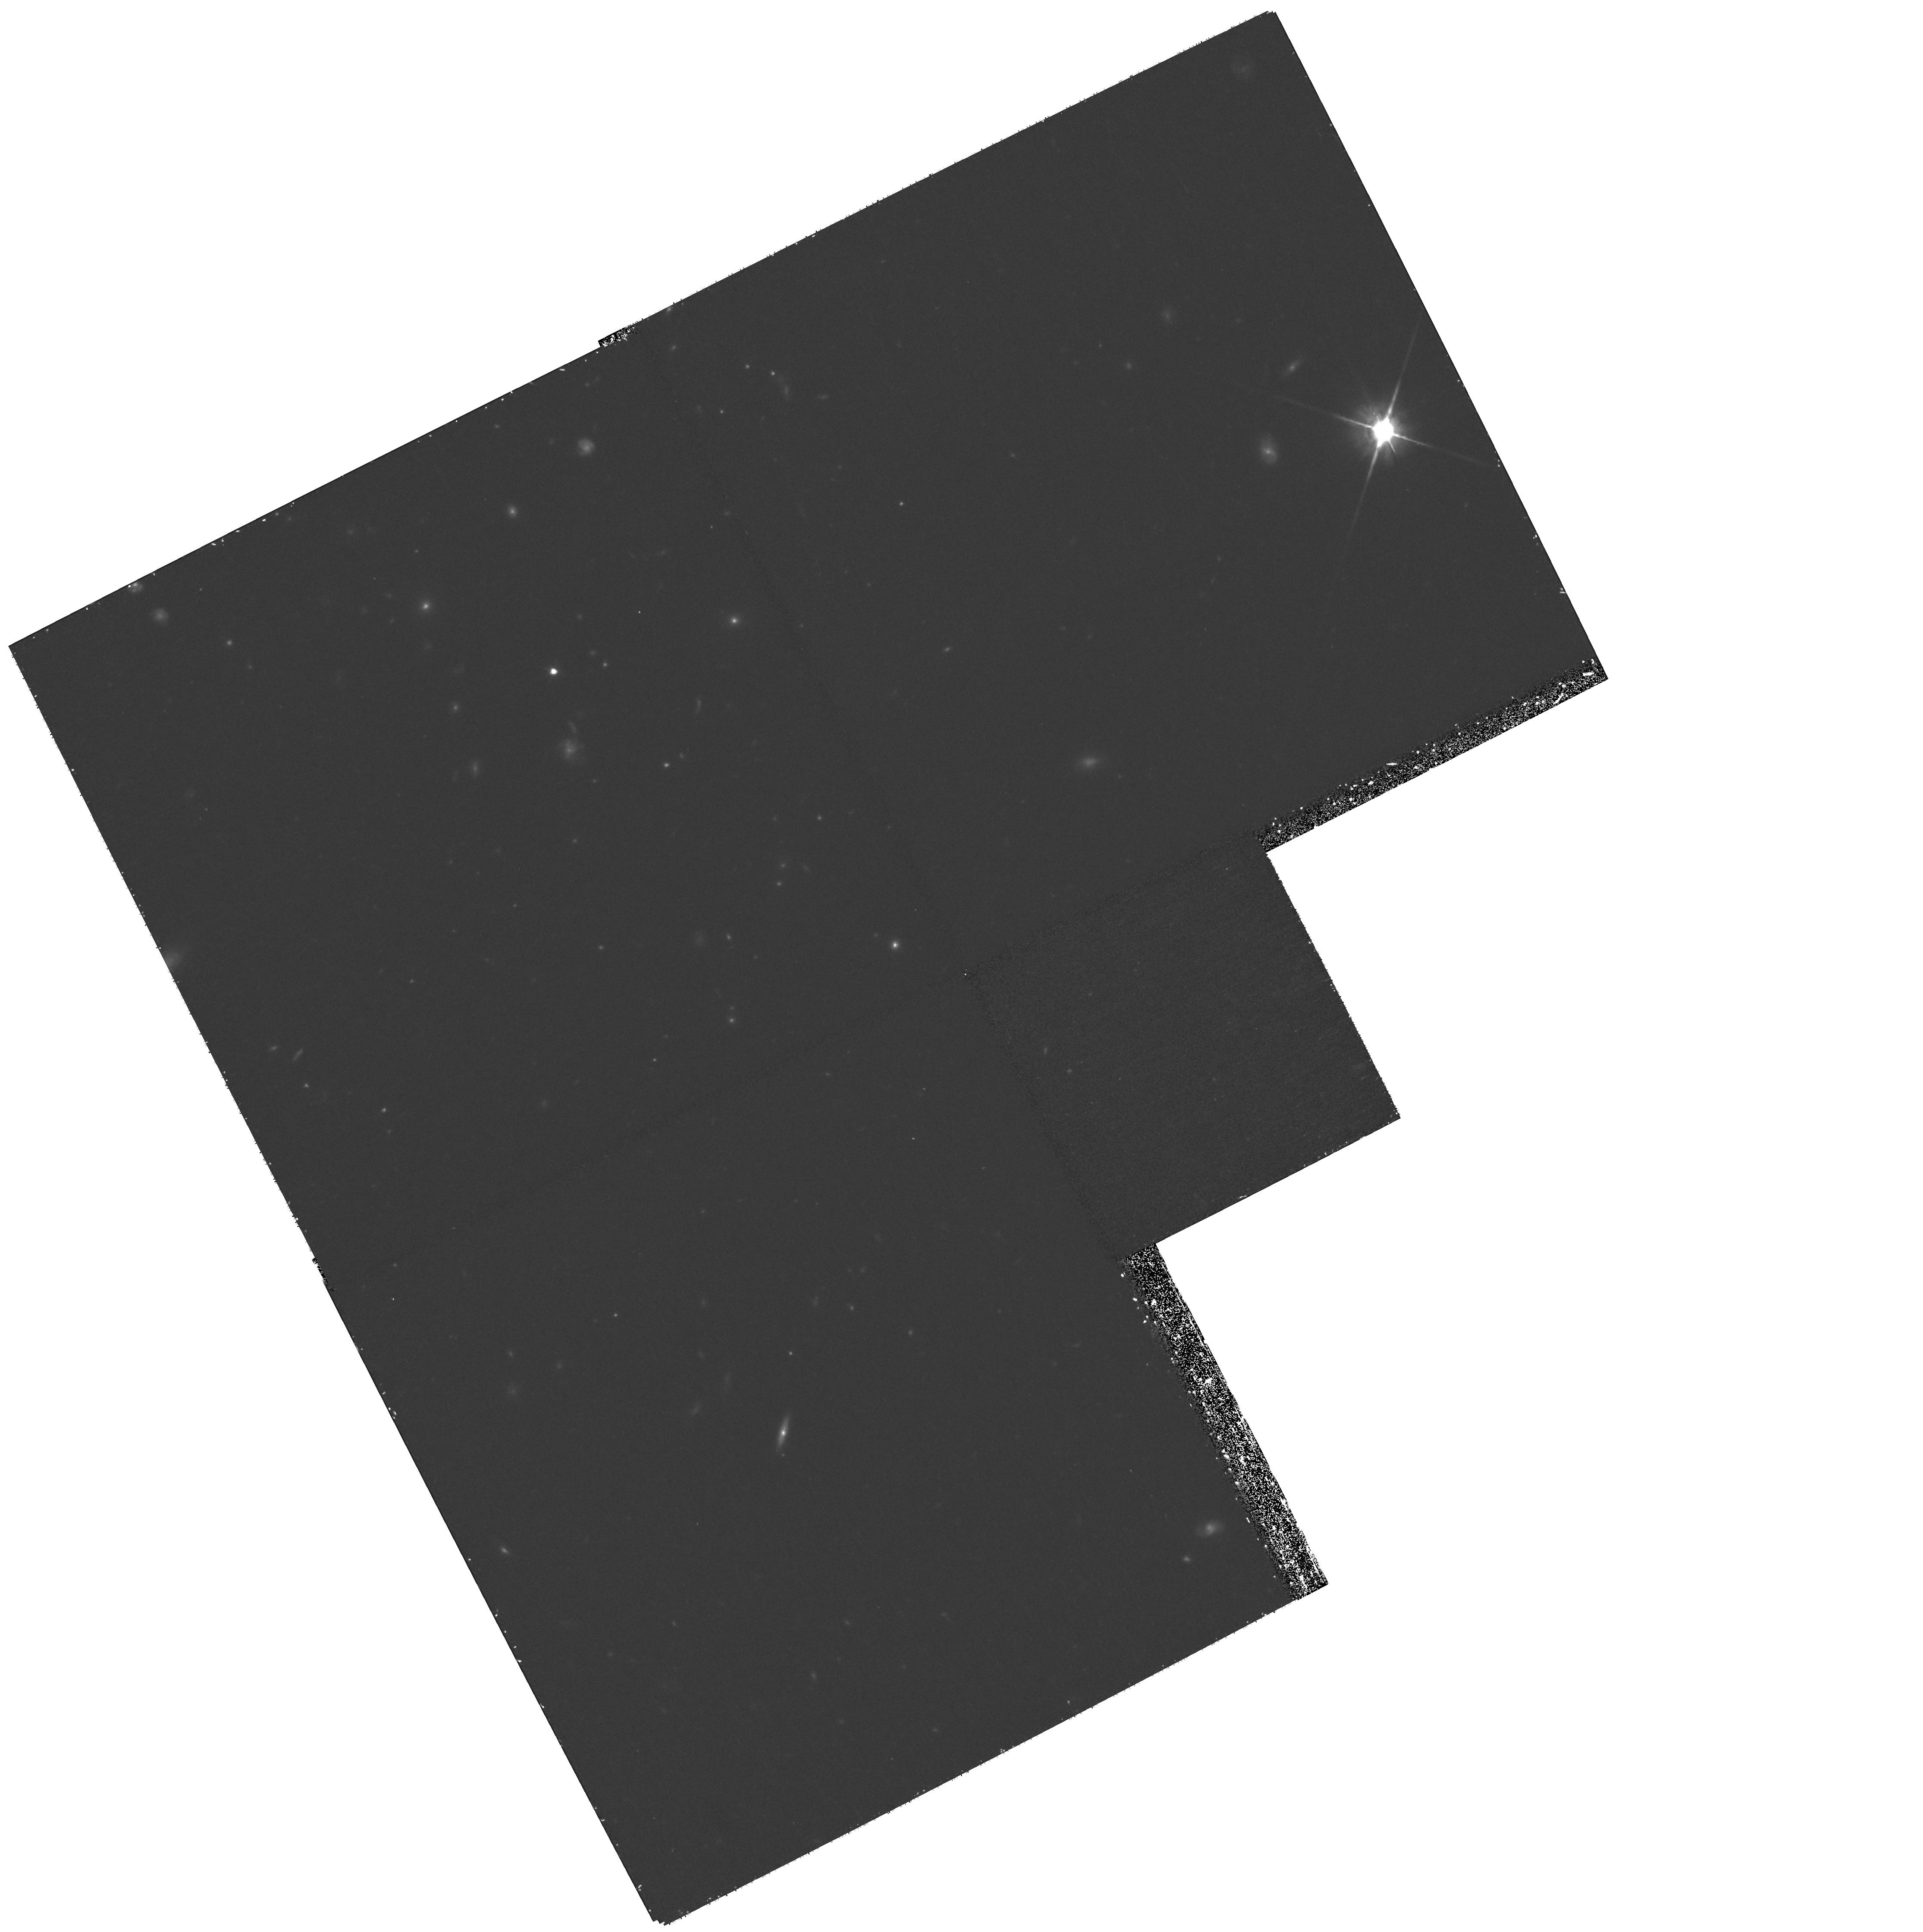
Target: GAL-022936+002507
Instrument: WFPC2/PC
Filter: F814W
Exposure: 1.2 h
Observation ID: hst_11206_13_wfpc2_pc_f814w_ua1i13

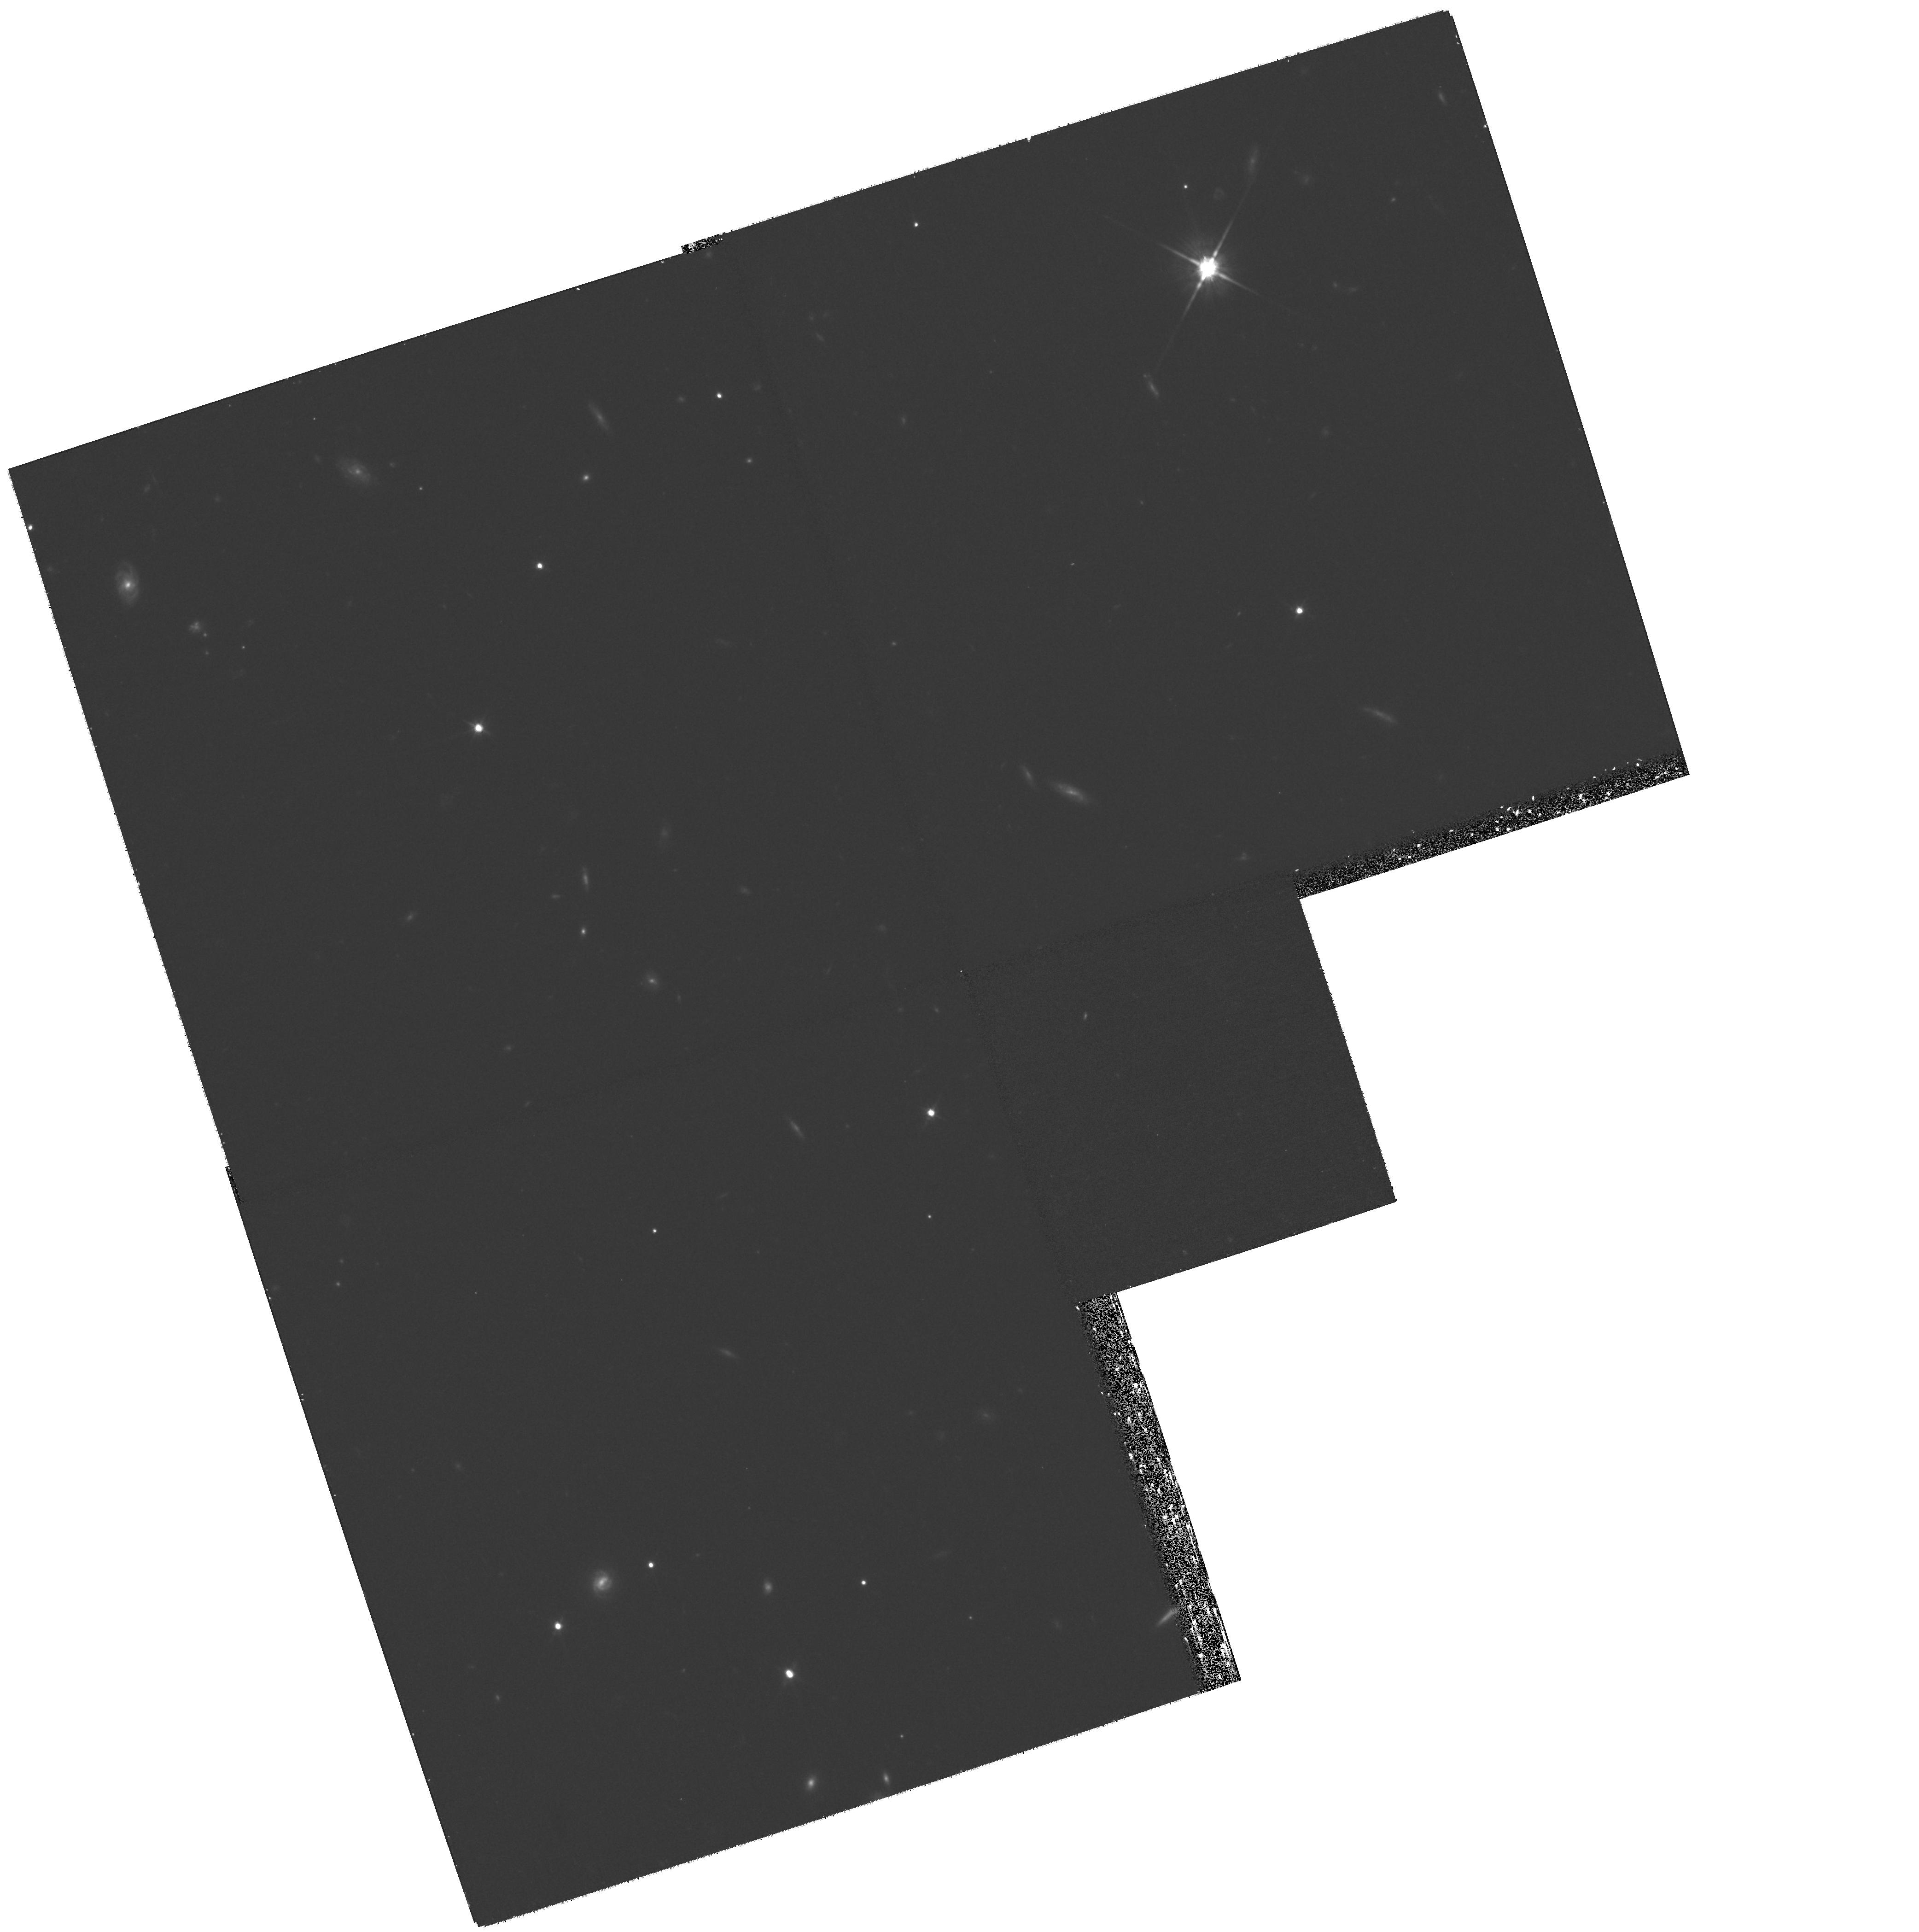
Target: GAL-233347+000532
Instrument: WFPC2/PC
Filter: F814W
Exposure: 1.2 h
Observation ID: hst_11206_08_wfpc2_pc_f814w_ua1i08

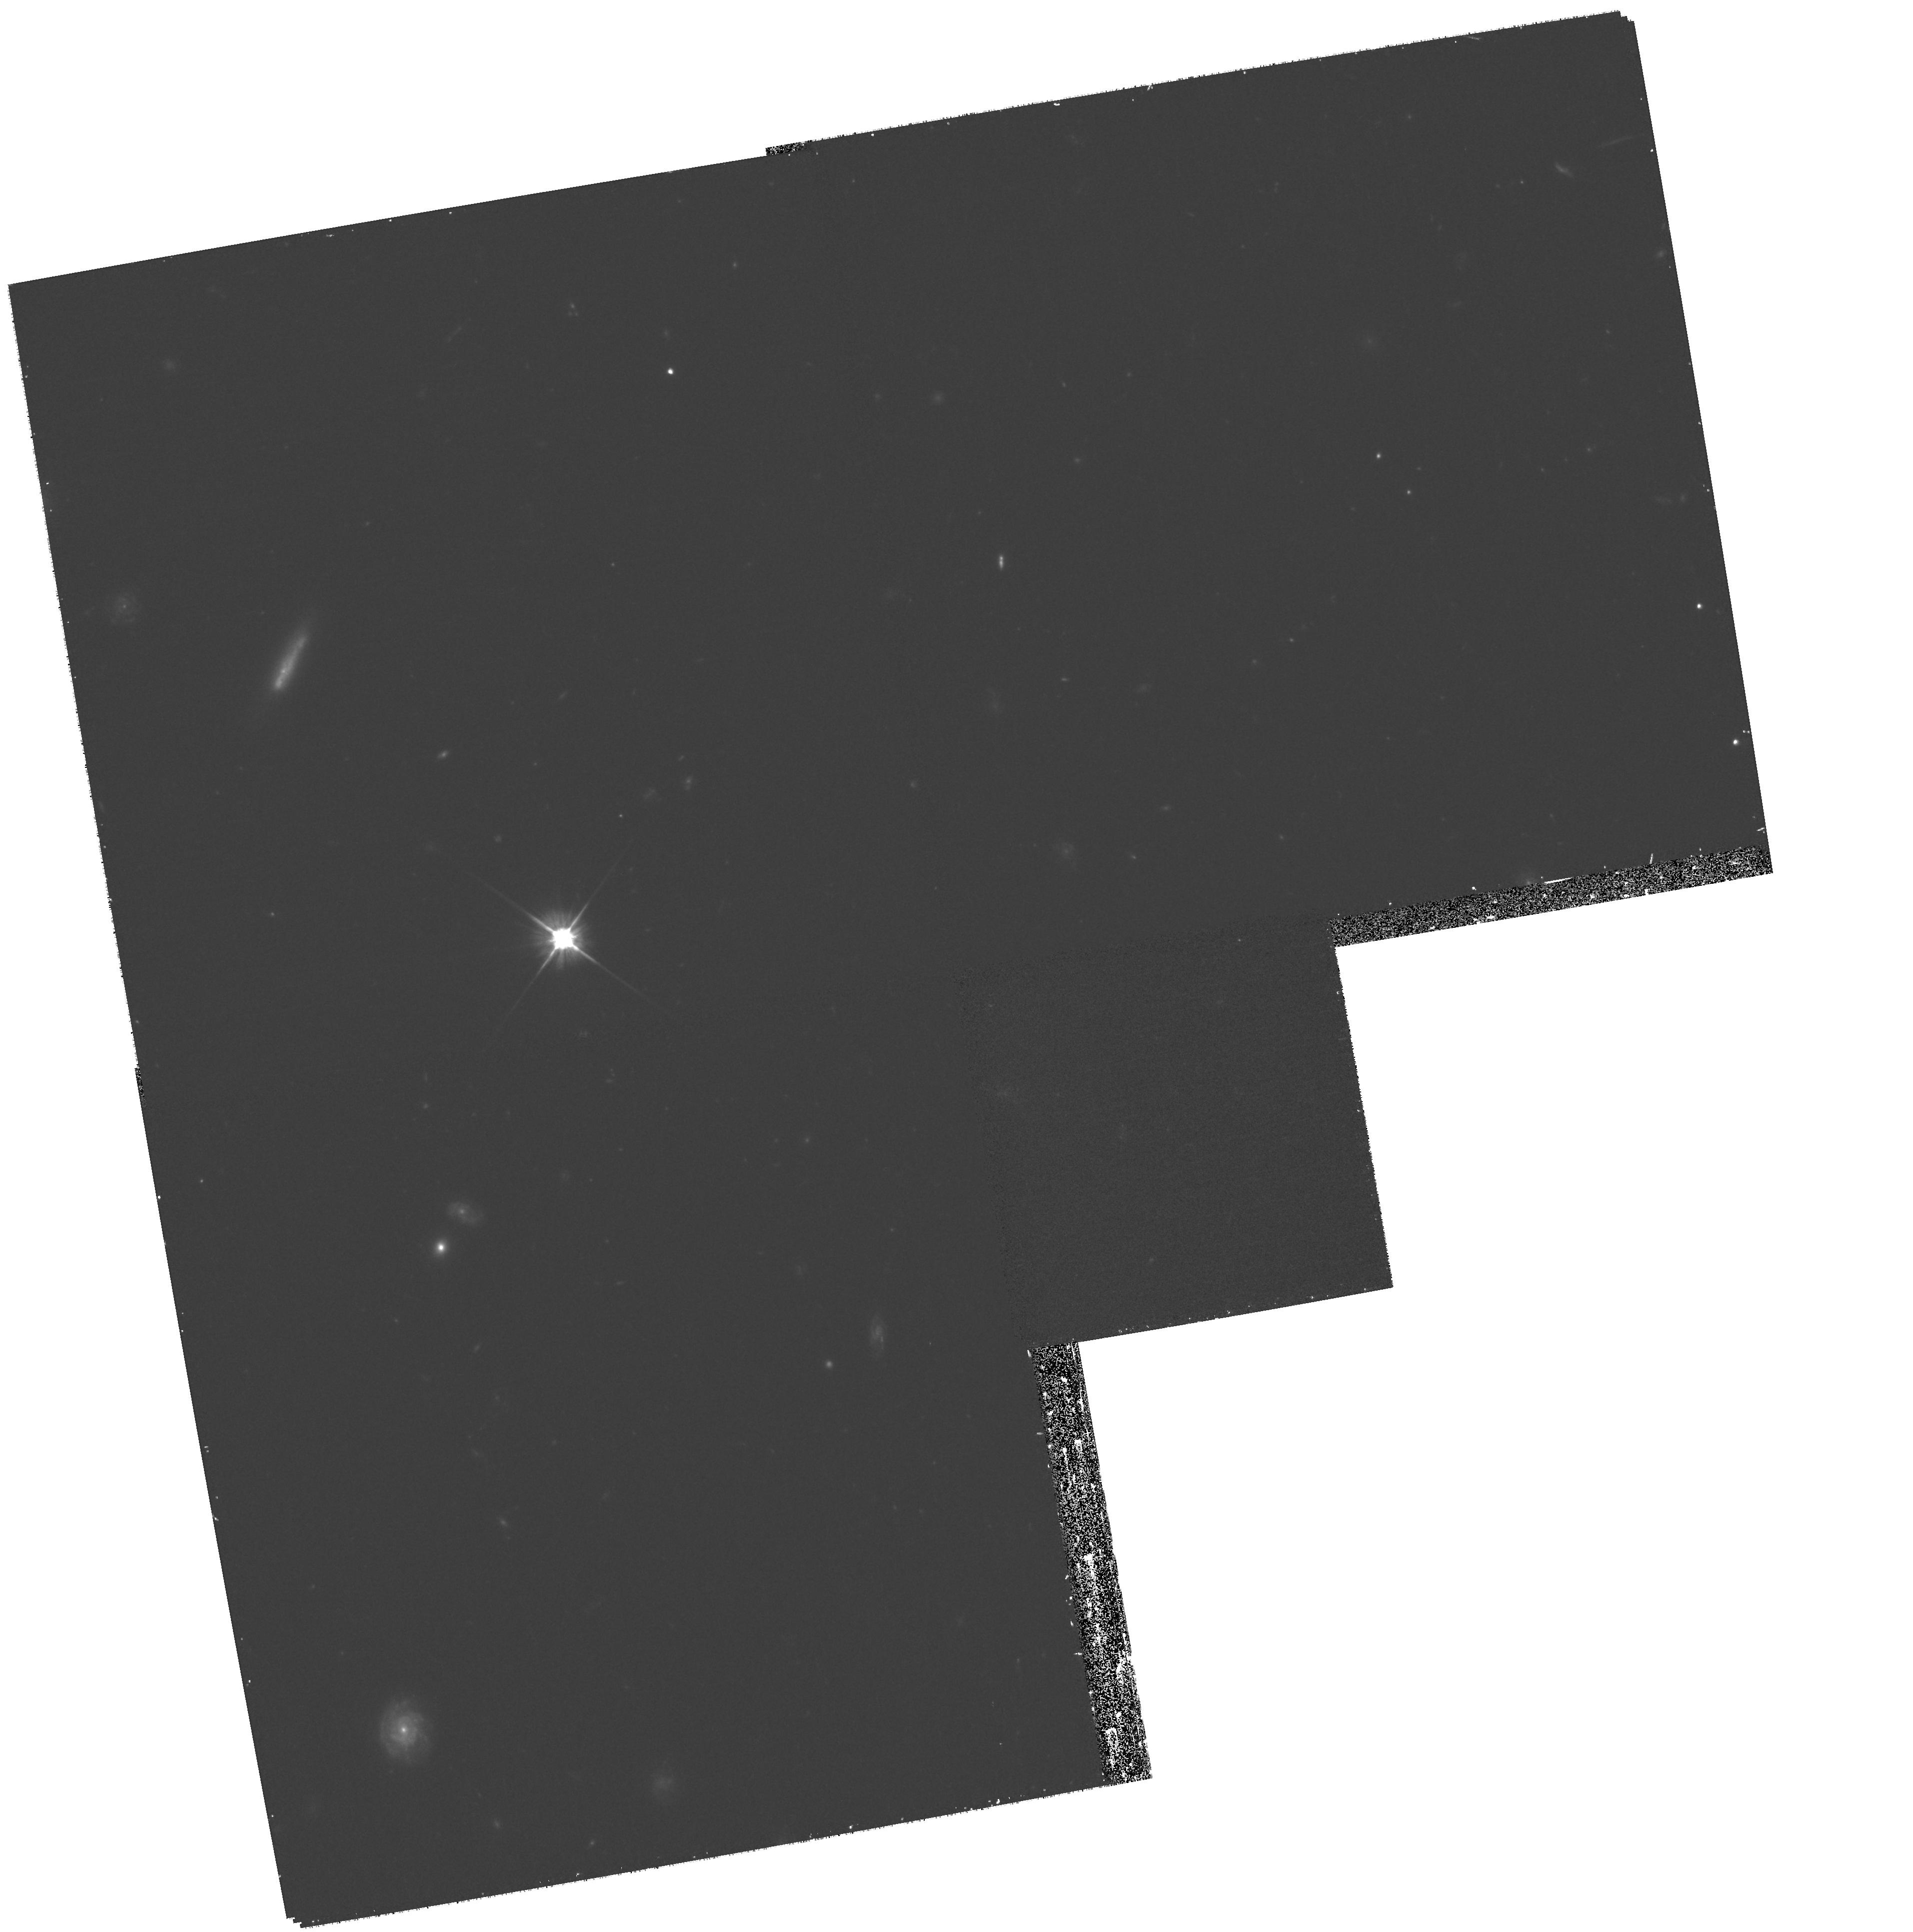
Target: GAL-141722+523937
Instrument: WFPC2/PC
Filter: F606W
Exposure: 32 min
Observation ID: hst_11206_01_wfpc2_pc_f606w_ua1i01

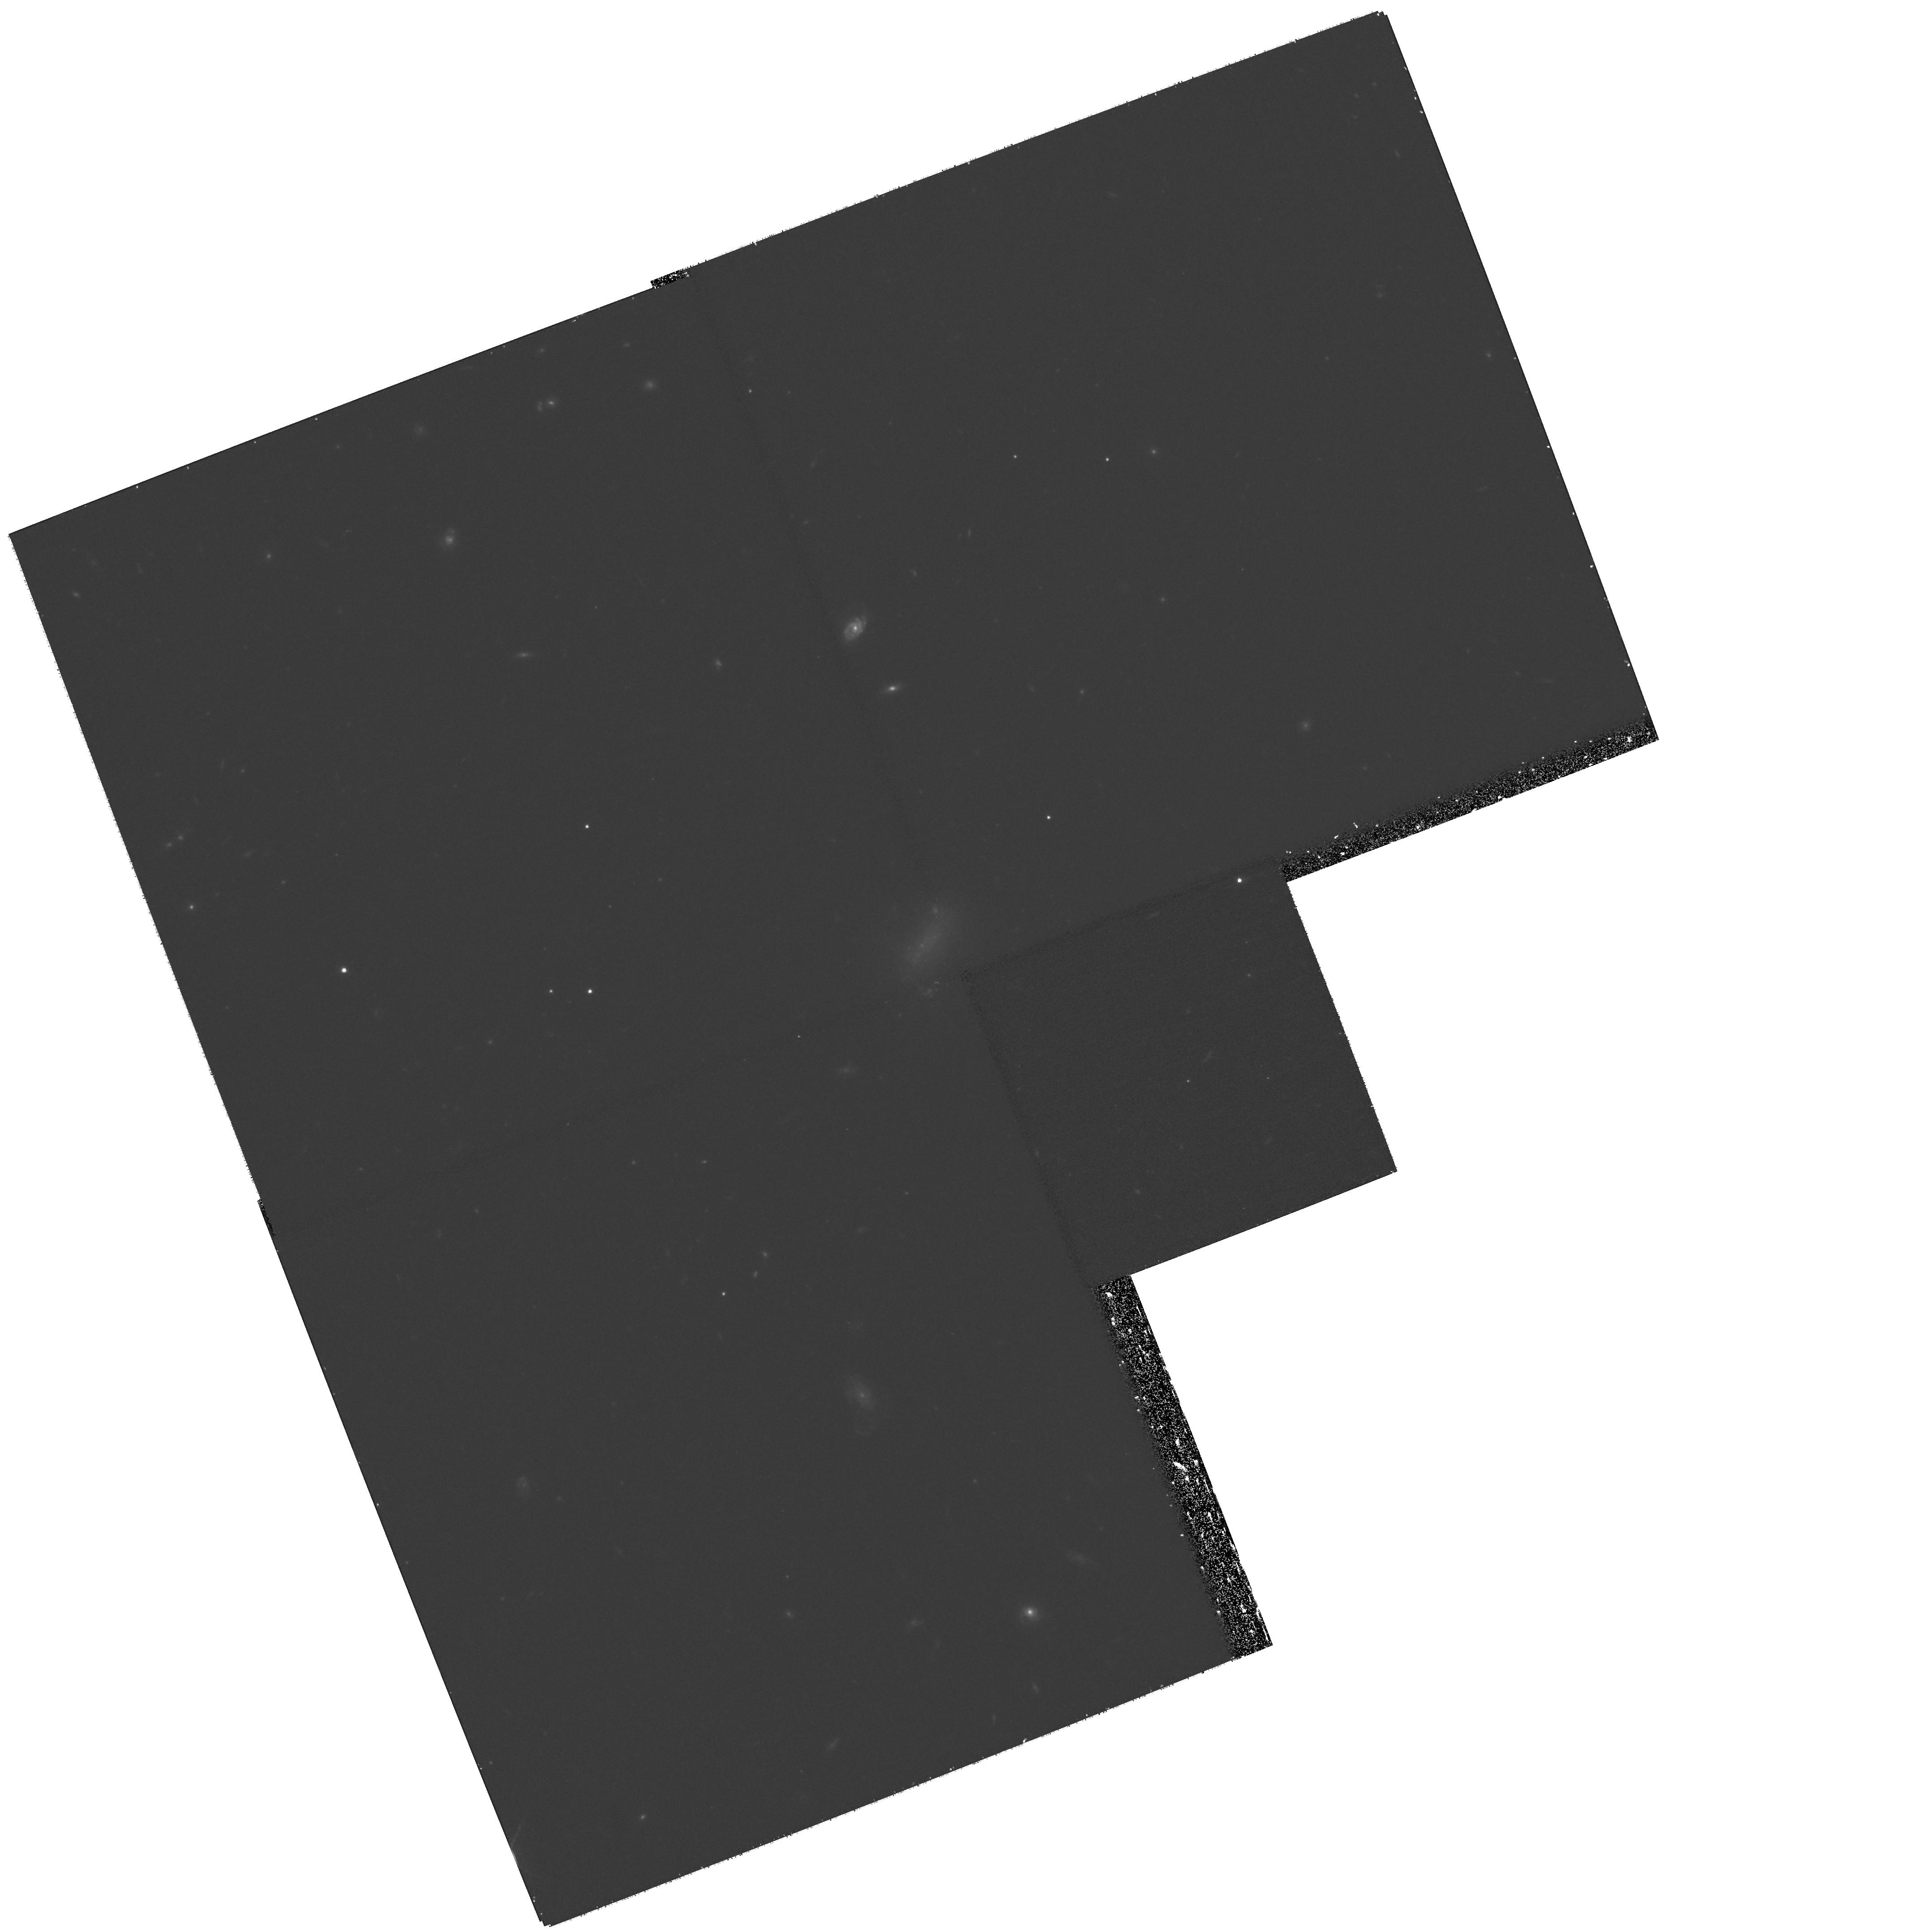
Target: GAL-023031+002317
Instrument: WFPC2/PC
Filter: F814W
Exposure: 1.2 h
Observation ID: hst_11206_12_wfpc2_pc_f814w_ua1i12

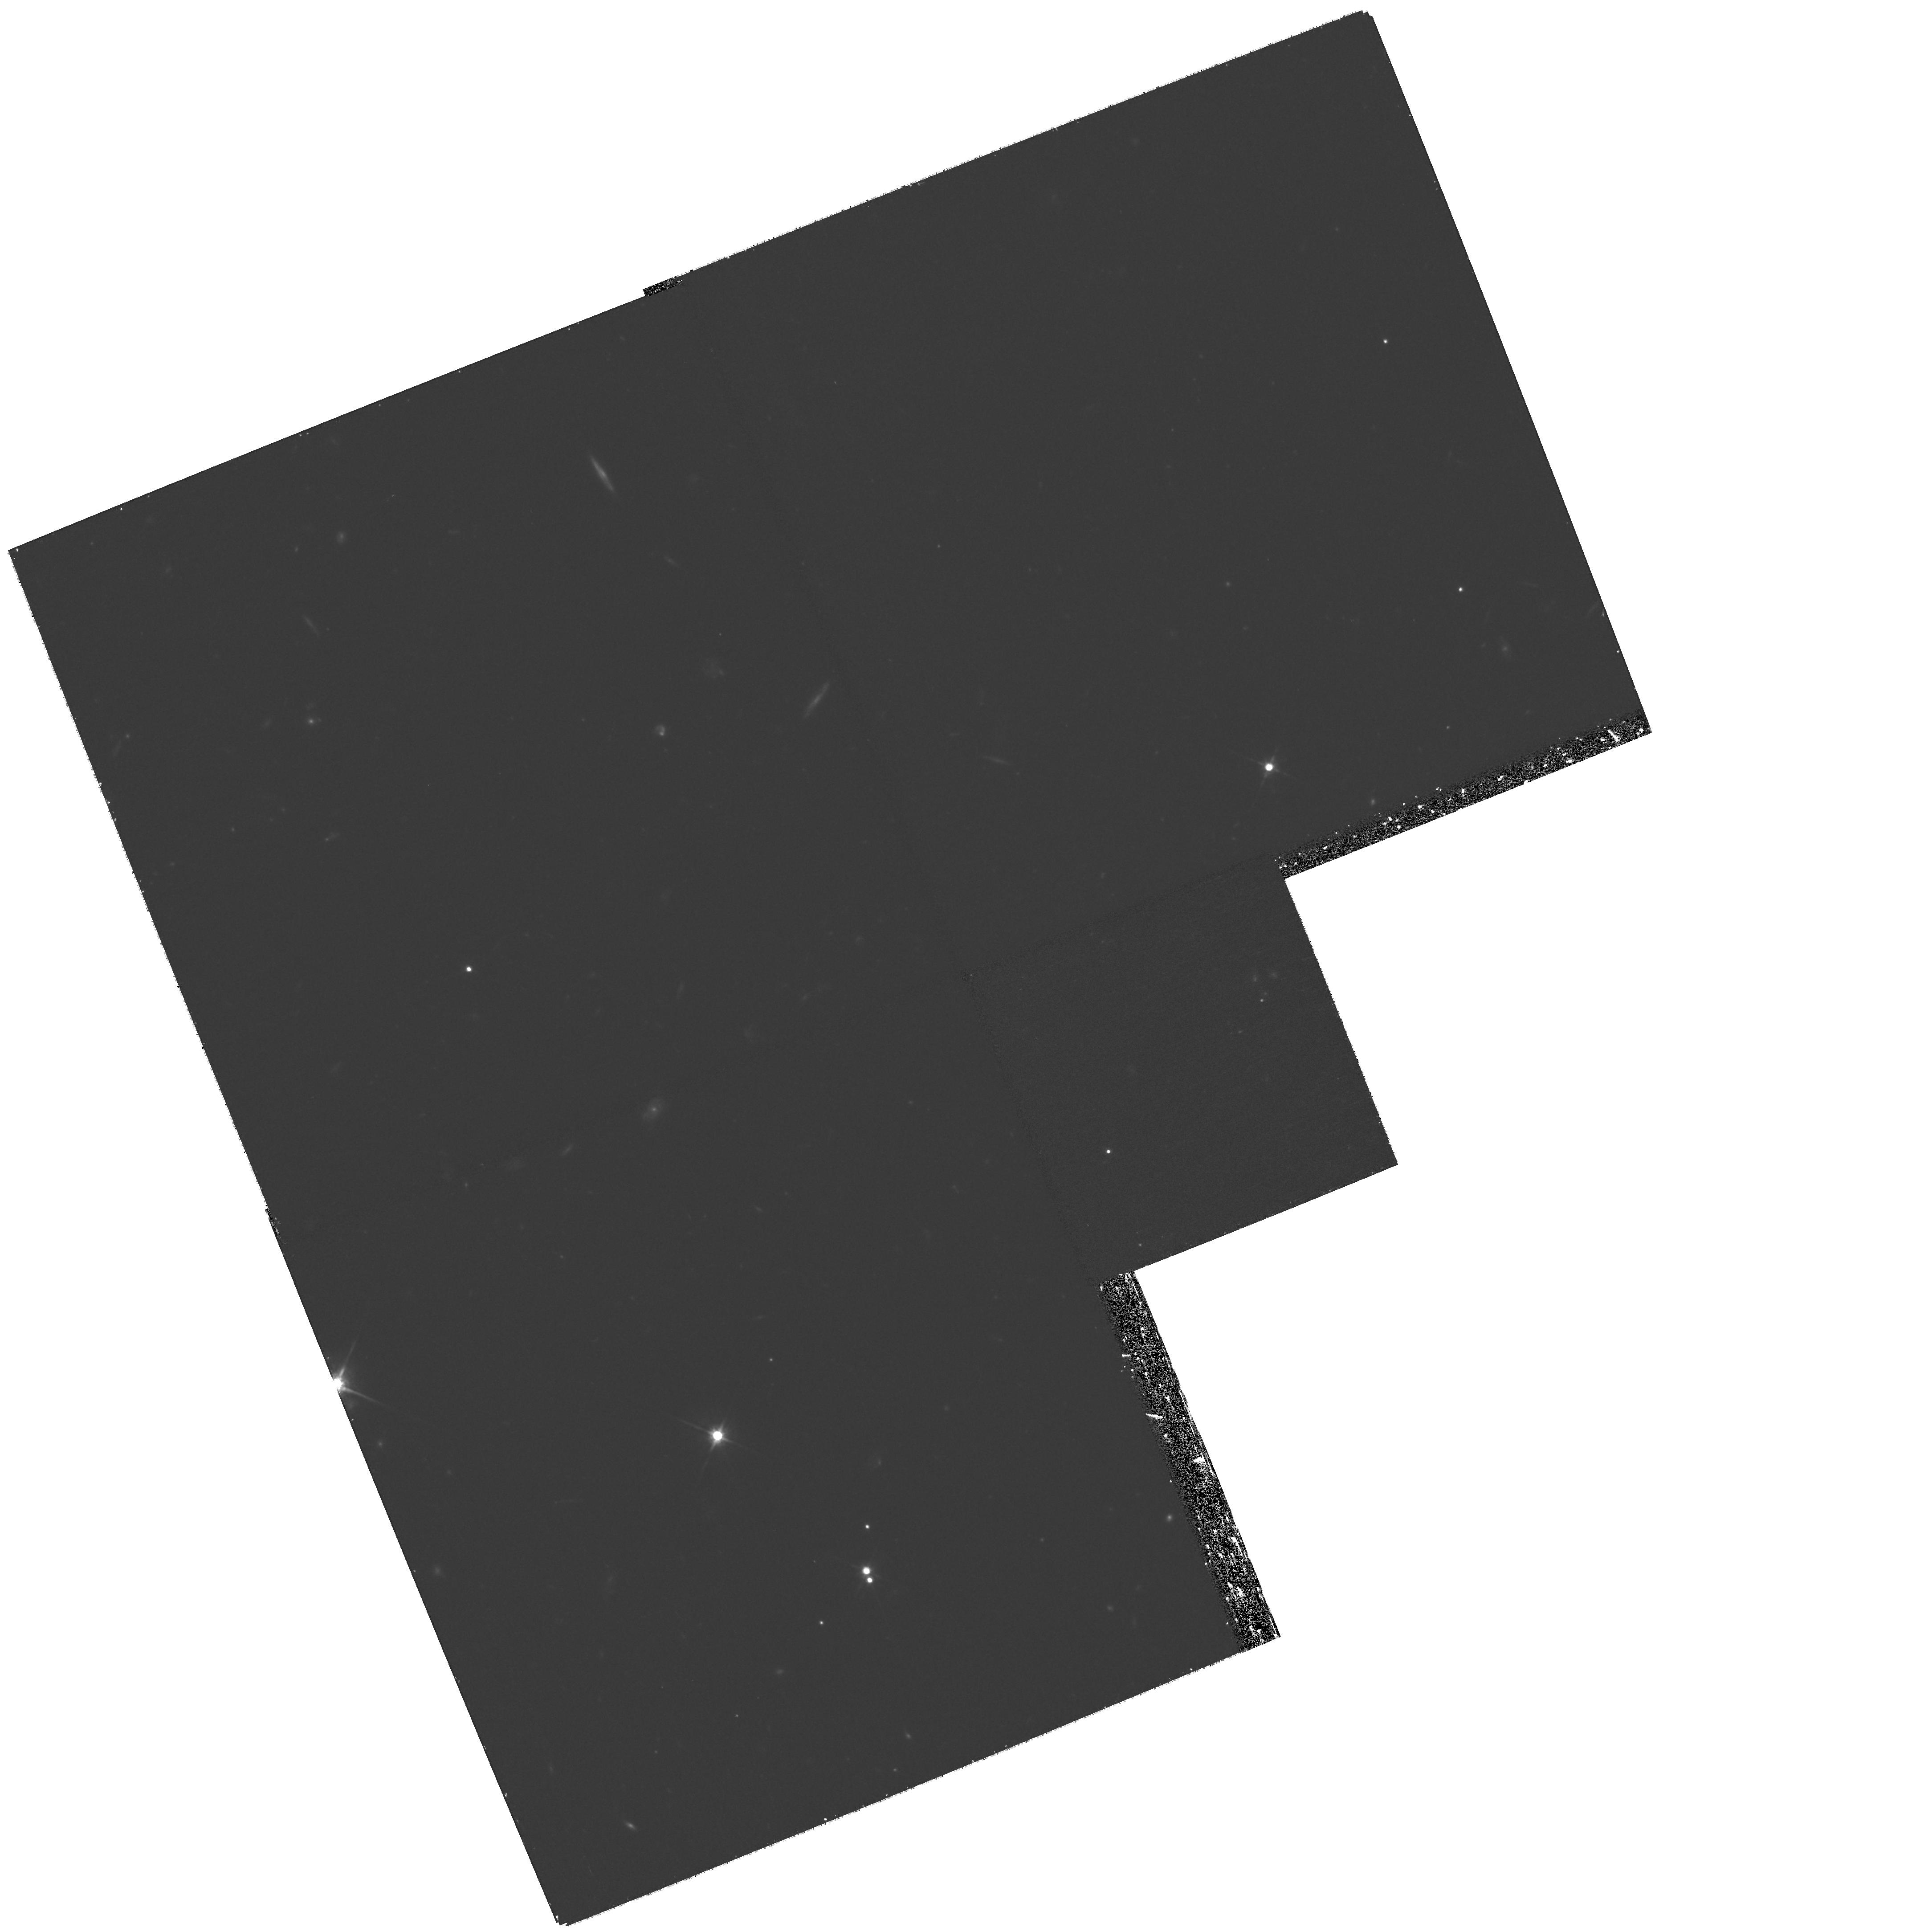
Target: GAL-232722+000346
Instrument: WFPC2/PC
Filter: F814W
Exposure: 1.2 h
Observation ID: hst_11206_02_wfpc2_pc_f814w_ua1i02

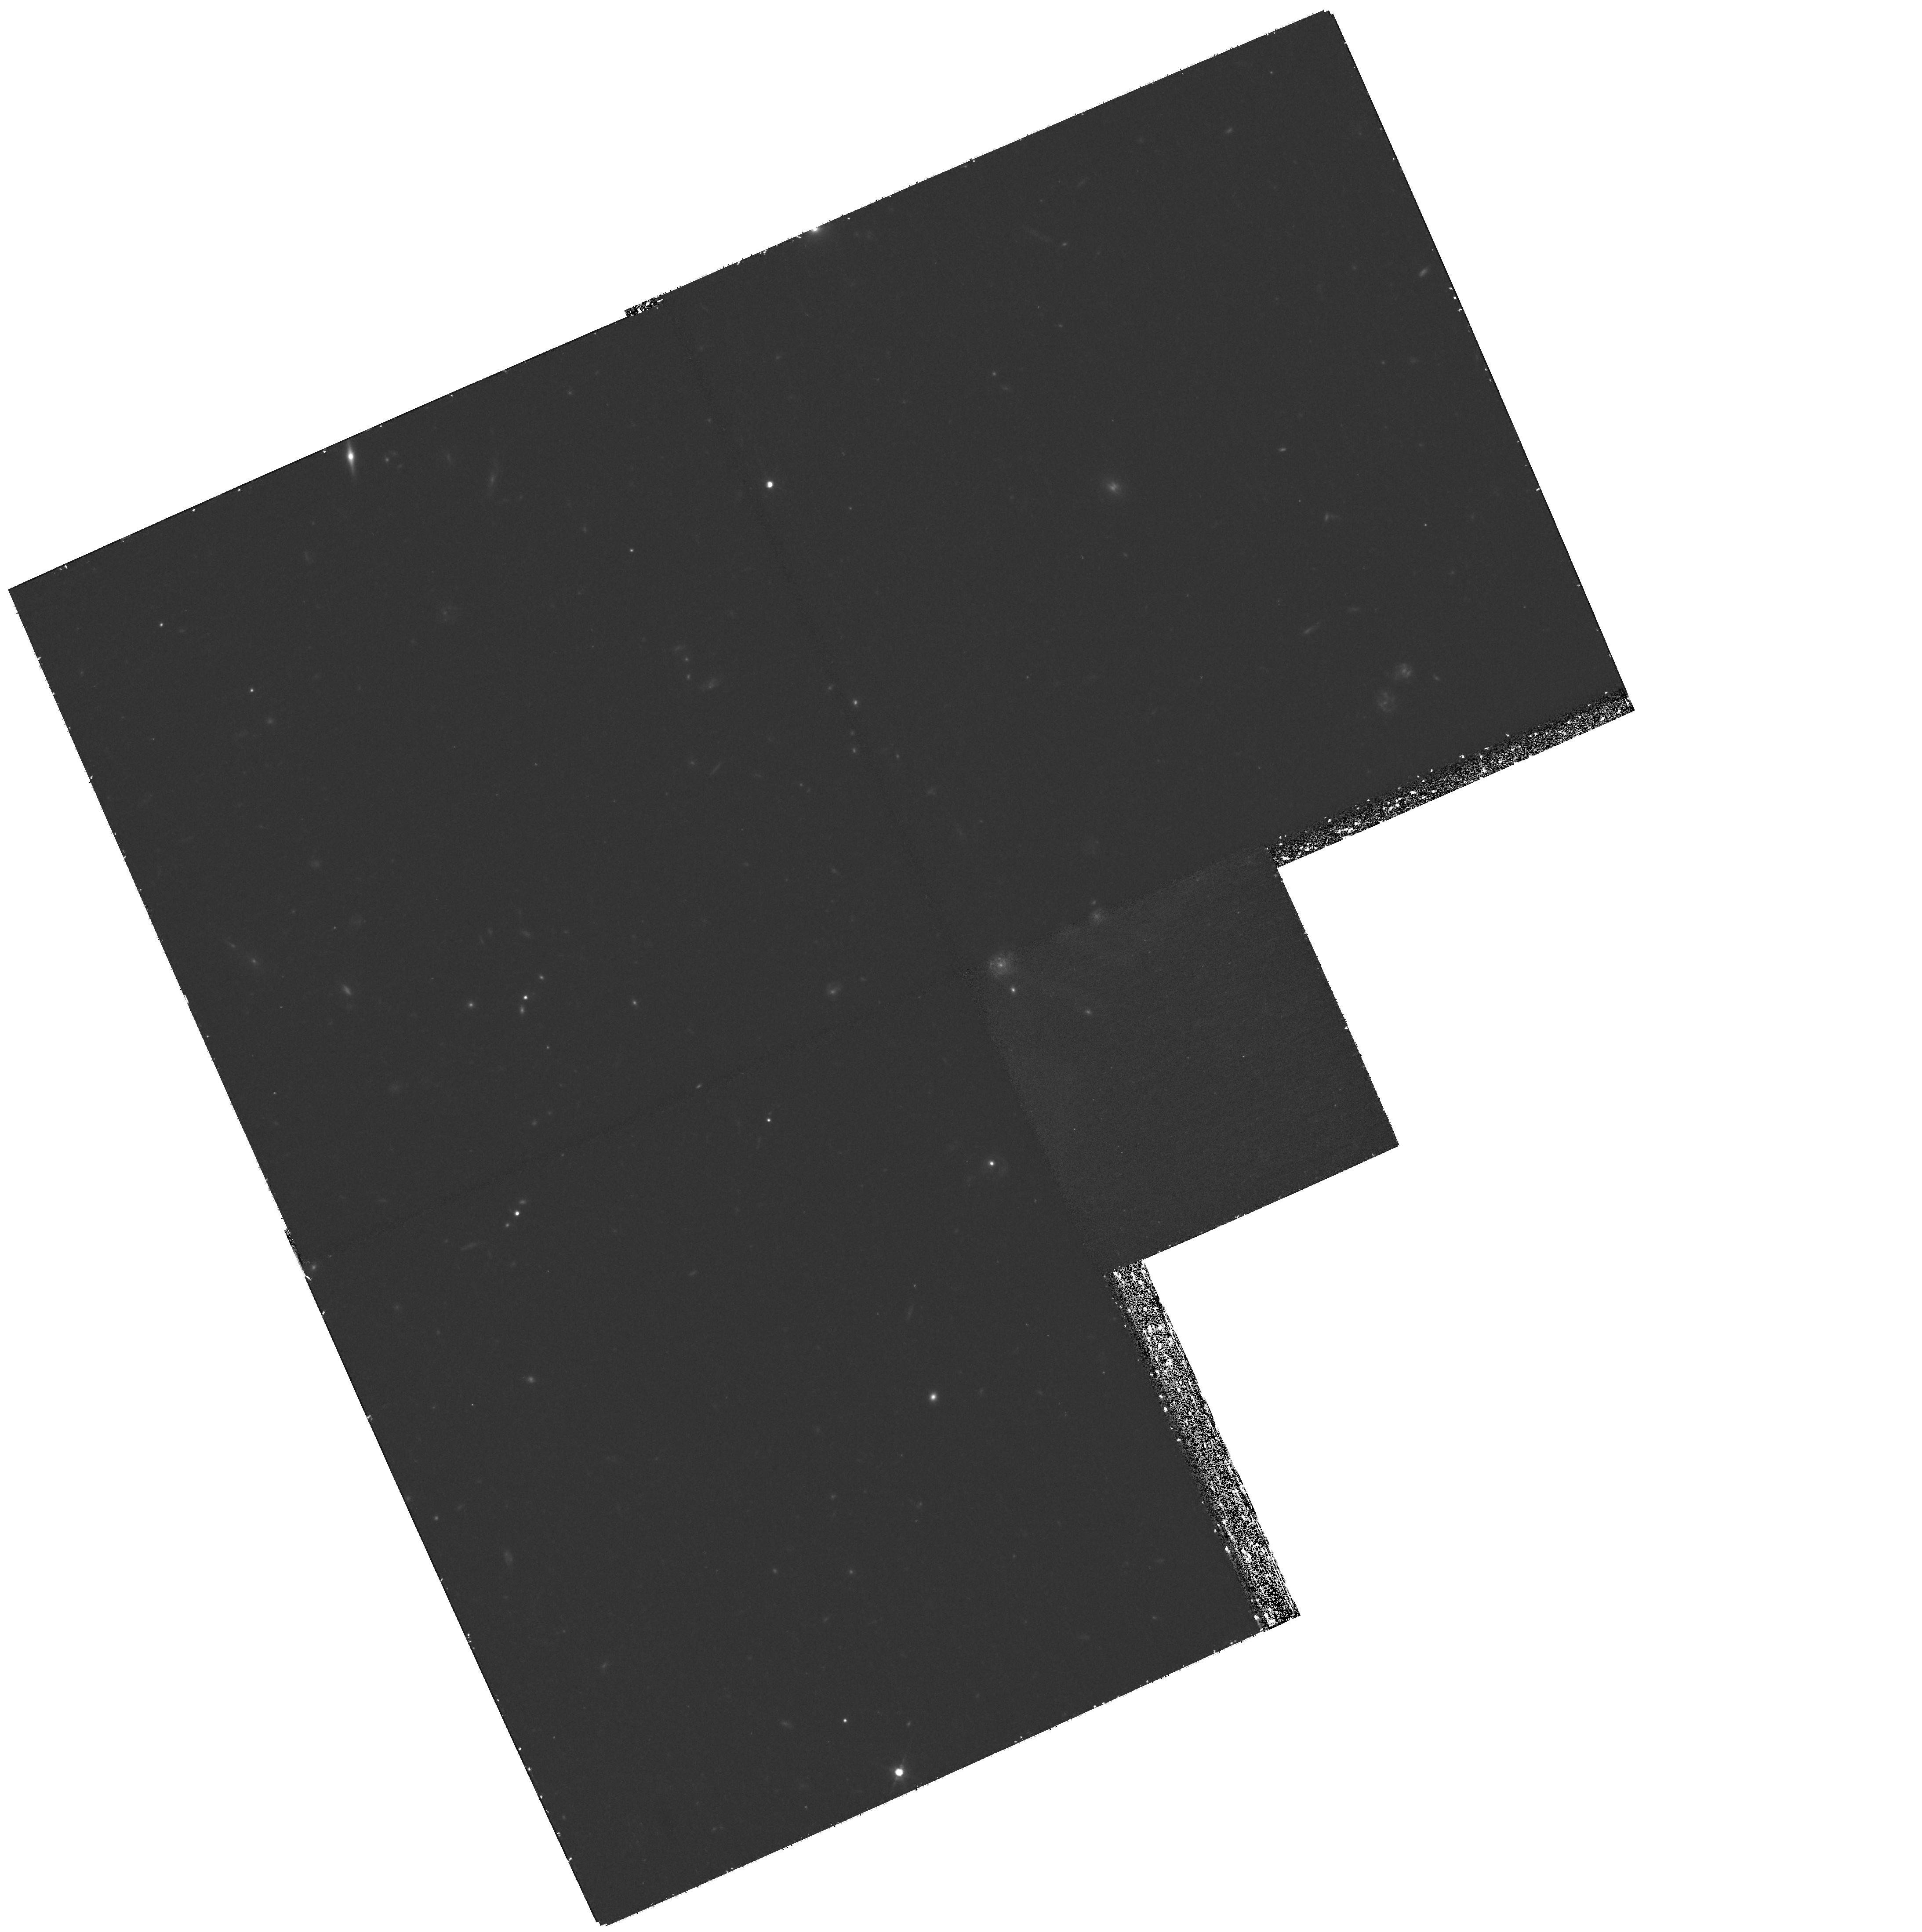
Target: GAL-022835+003448
Instrument: WFPC2/PC
Filter: F814W
Exposure: 1.2 h
Observation ID: hst_11206_15_wfpc2_pc_f814w_ua1i15

At the cradle of the Milky Way: Formation of the most massive field disk galaxies at z>1 (PI: Noeske, Kai G.)

We propose to obtain 2 orbit WFPC2 F814W images of a sample of the 15 most massive galaxies found at $1 < z < 1.3$. These were culled from over 20, 000 Keck spectra collected as part of DEEP and are unique among high redshift massive galaxy samples in being kinematically selected. Through a recent HST NICMOS-2 imaging program (GO-10532), we have confirmed that these galaxies have regular stellar disks, and their emission line kinematics are not due to gradients from merging components. These potentially very young galaxies are likely precursors to massive local disks, assuming no further merging. The proposed WFPC2 and existing NIC-2 data provide colors, stellar masses, and ages of bulge and disk subcomponents, to assess whether old stellar bulges and disks are in place at that time or still being built, and constrain their formation epochs. Finally, this sample will yield the first statistically significant results on the $z > 1$ evolution of the size-velocity-luminosity scaling relations, for massive galaxies at different wavelengths, and constrain whether this evolution reflects stellar mass growth, or passive evolution, of either bulge or disk components.